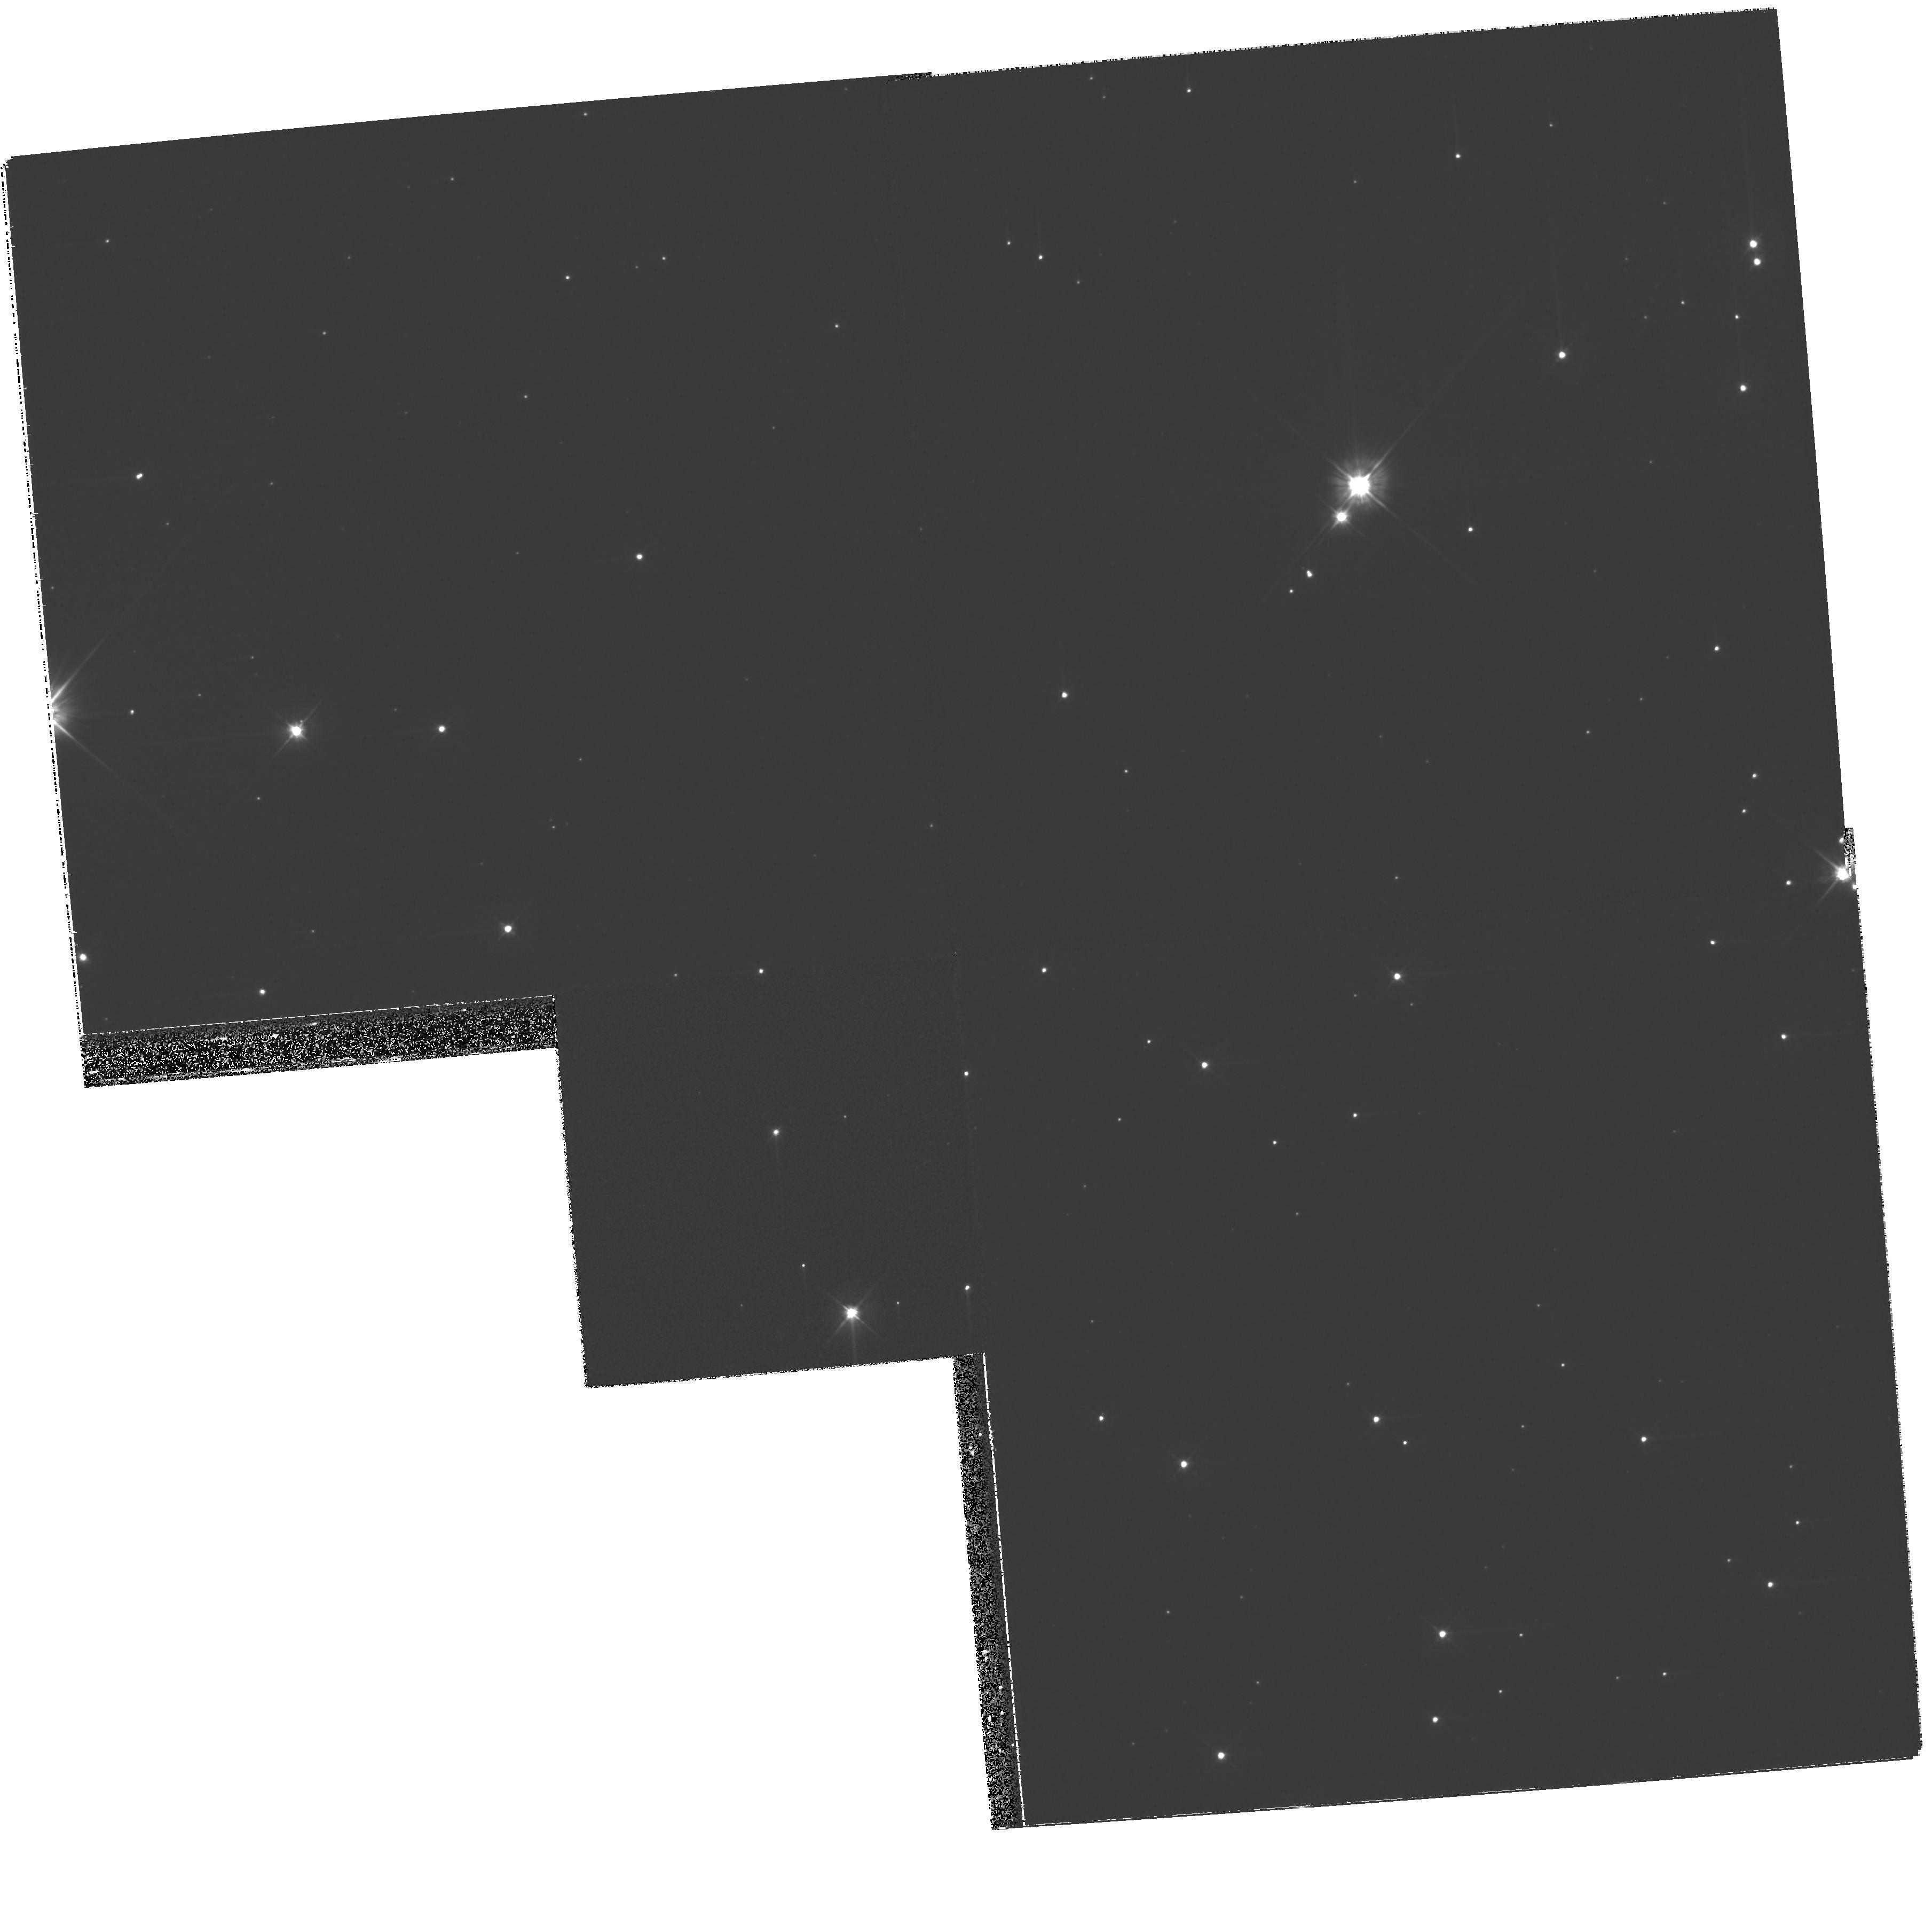
Target: SN1572A-COPY
Instrument: WFPC2/PC
Filter: F555W
Exposure: 35 min
Observation ID: hst_11114_02_wfpc2_pc_f555w_ua1802

Improving proper motion measurements of the stars in the field of SN 1572 with WFPC2 (PI: Ruiz-Lapuente, Pilar)

We propose to complete the spatial velocity measurements of the stars in the central region of the remnant of SN 1572, one of the historical Galactic Type Ia supernovae. A new visit with WFPC2 would allow us to significantly improve the accuracy of the proper motion measurements of the stars in the field, since we would benefit from a long temporal baseline by using the WFPC2 images previously taken. This unique legacy would complement the high-precision ground-based observations made for the stars in the SN 1572 field during the past ten years. The search for the companion star of Galactic Type Ia supernovae, based on their high peculiar velocity as a salient feature, has already pointed to a good candidate for SN 1572. The current uncertainties in the tangential velocity of the candidate star and the other stars in the field can be reduced to less than a half with a visit in Cycle 16. This would lead to a precise determination of the parameters of the binary system that gave rise to the supernova. If not done during Cycle 16, the long temporal baseline for SN 1572 with WFPC2 would be lost.